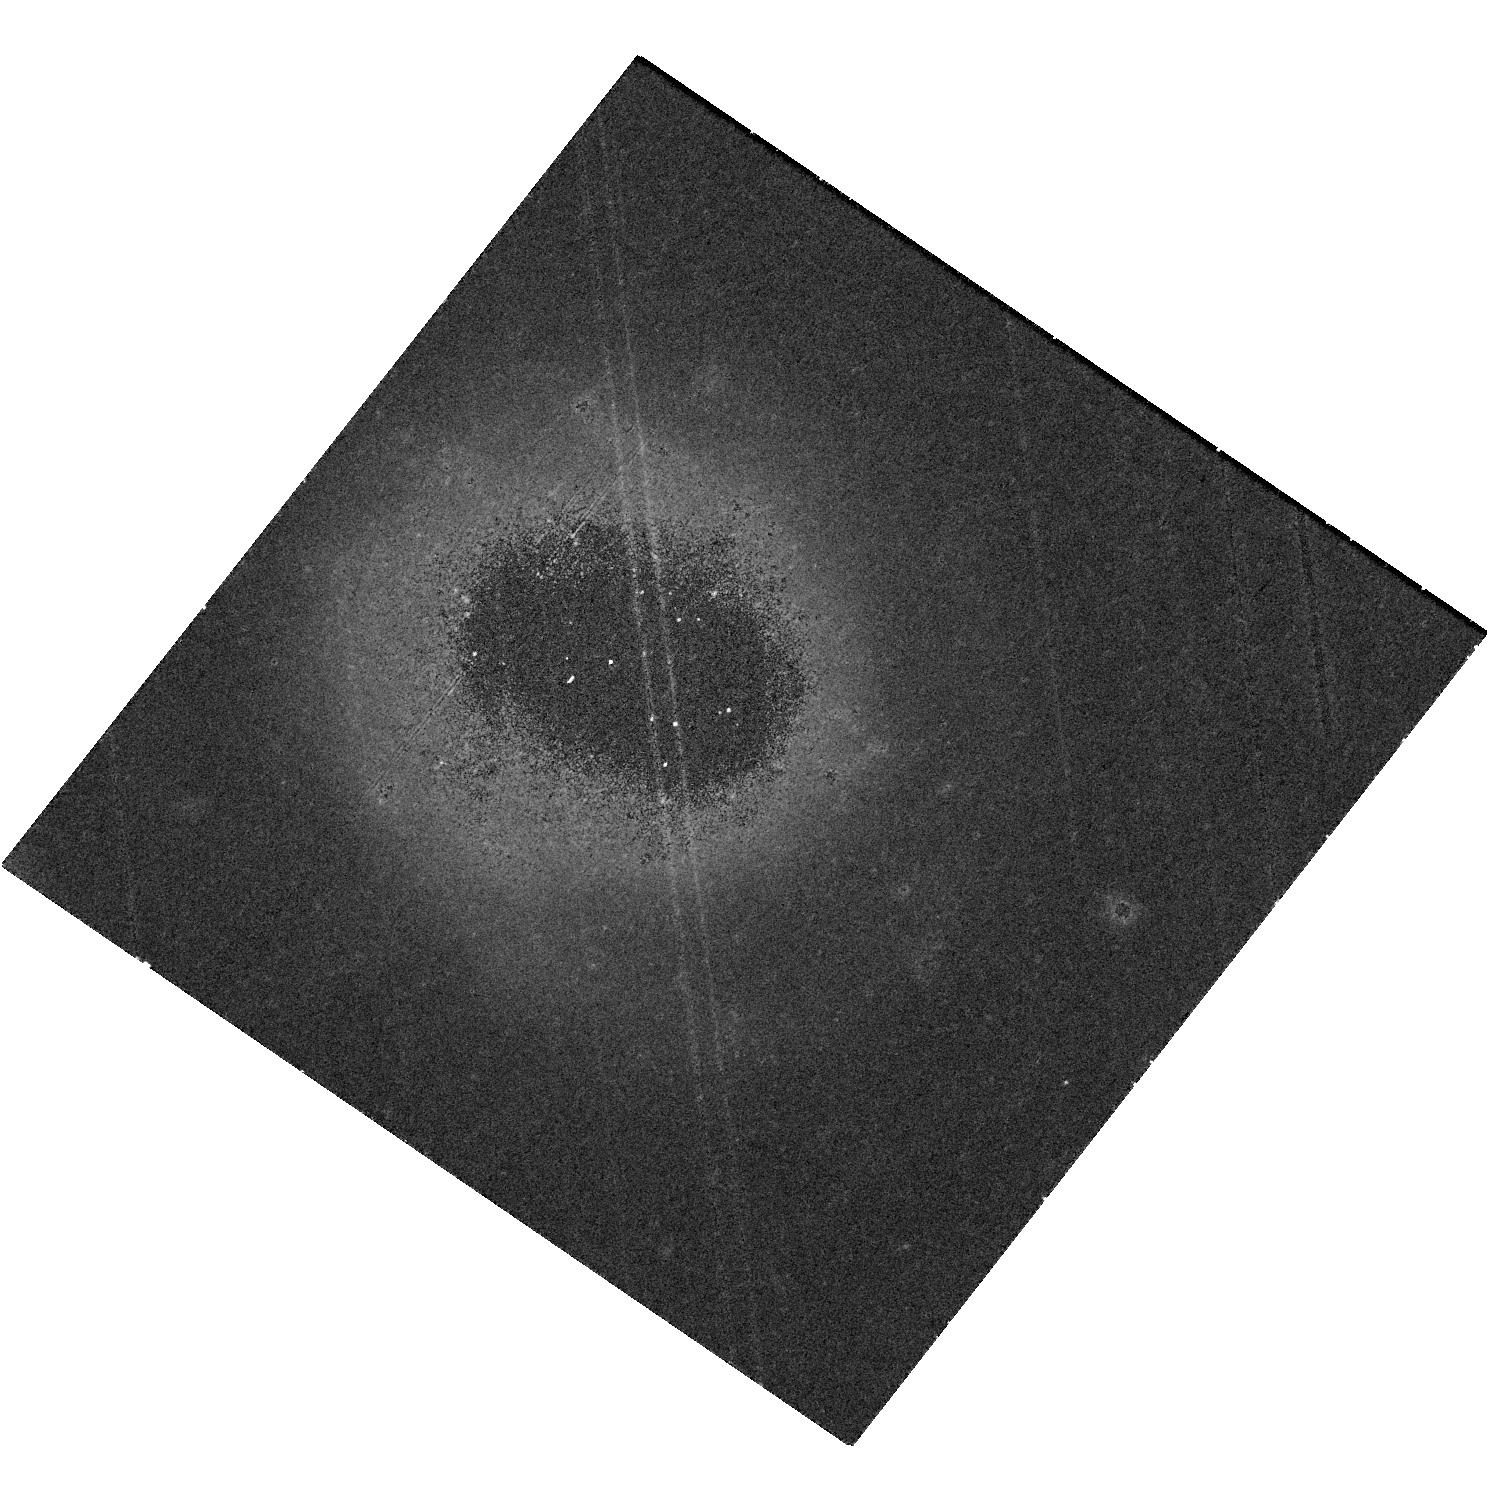
Target: AT2018COW
Instrument: WFC3/UVIS
Filter: F814W
Exposure: 41 min
Observation ID: hst_17290_01_wfc3_uvis_f814w_if3m01

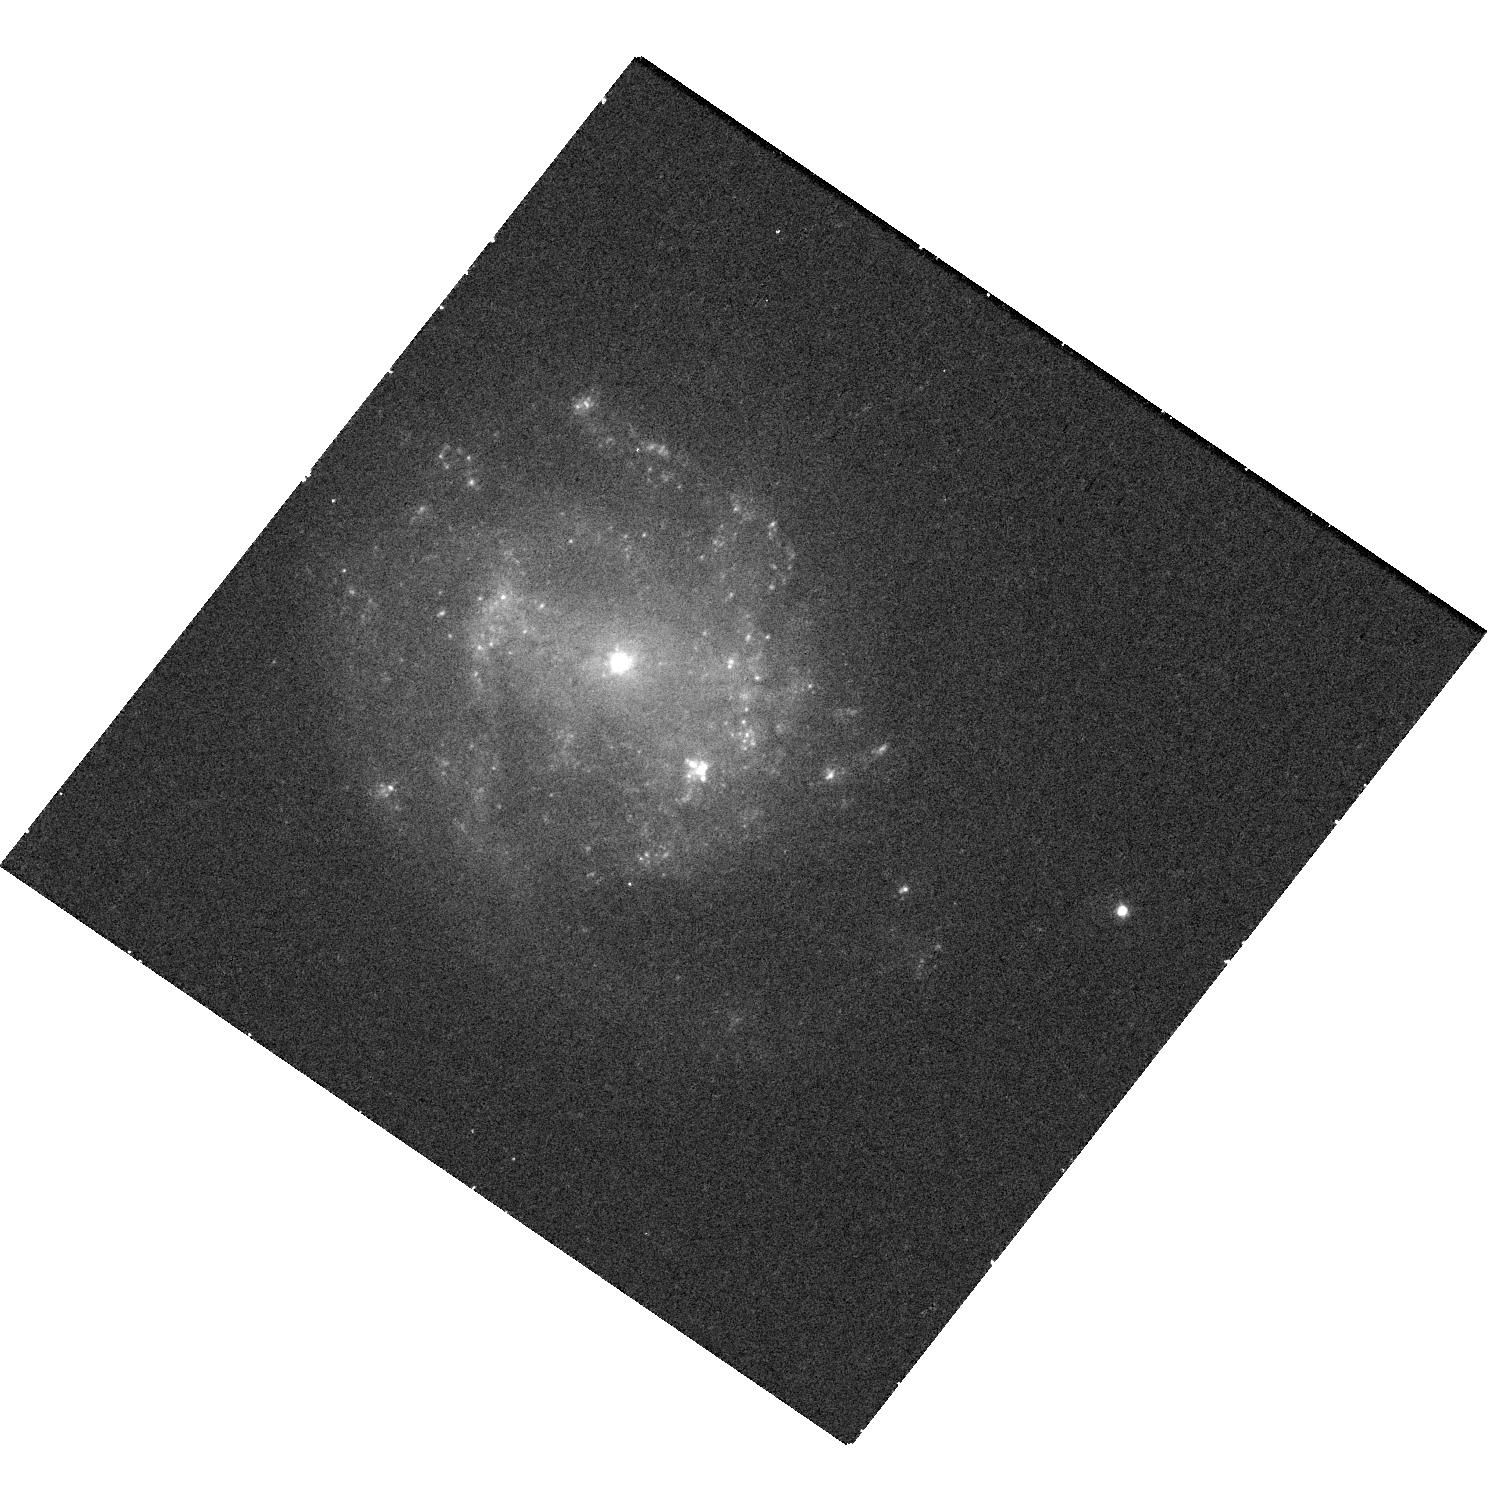
Target: AT2018COW
Instrument: WFC3/UVIS
Filter: F438W
Exposure: 30 min
Observation ID: hst_17290_01_wfc3_uvis_f438w_if3m01

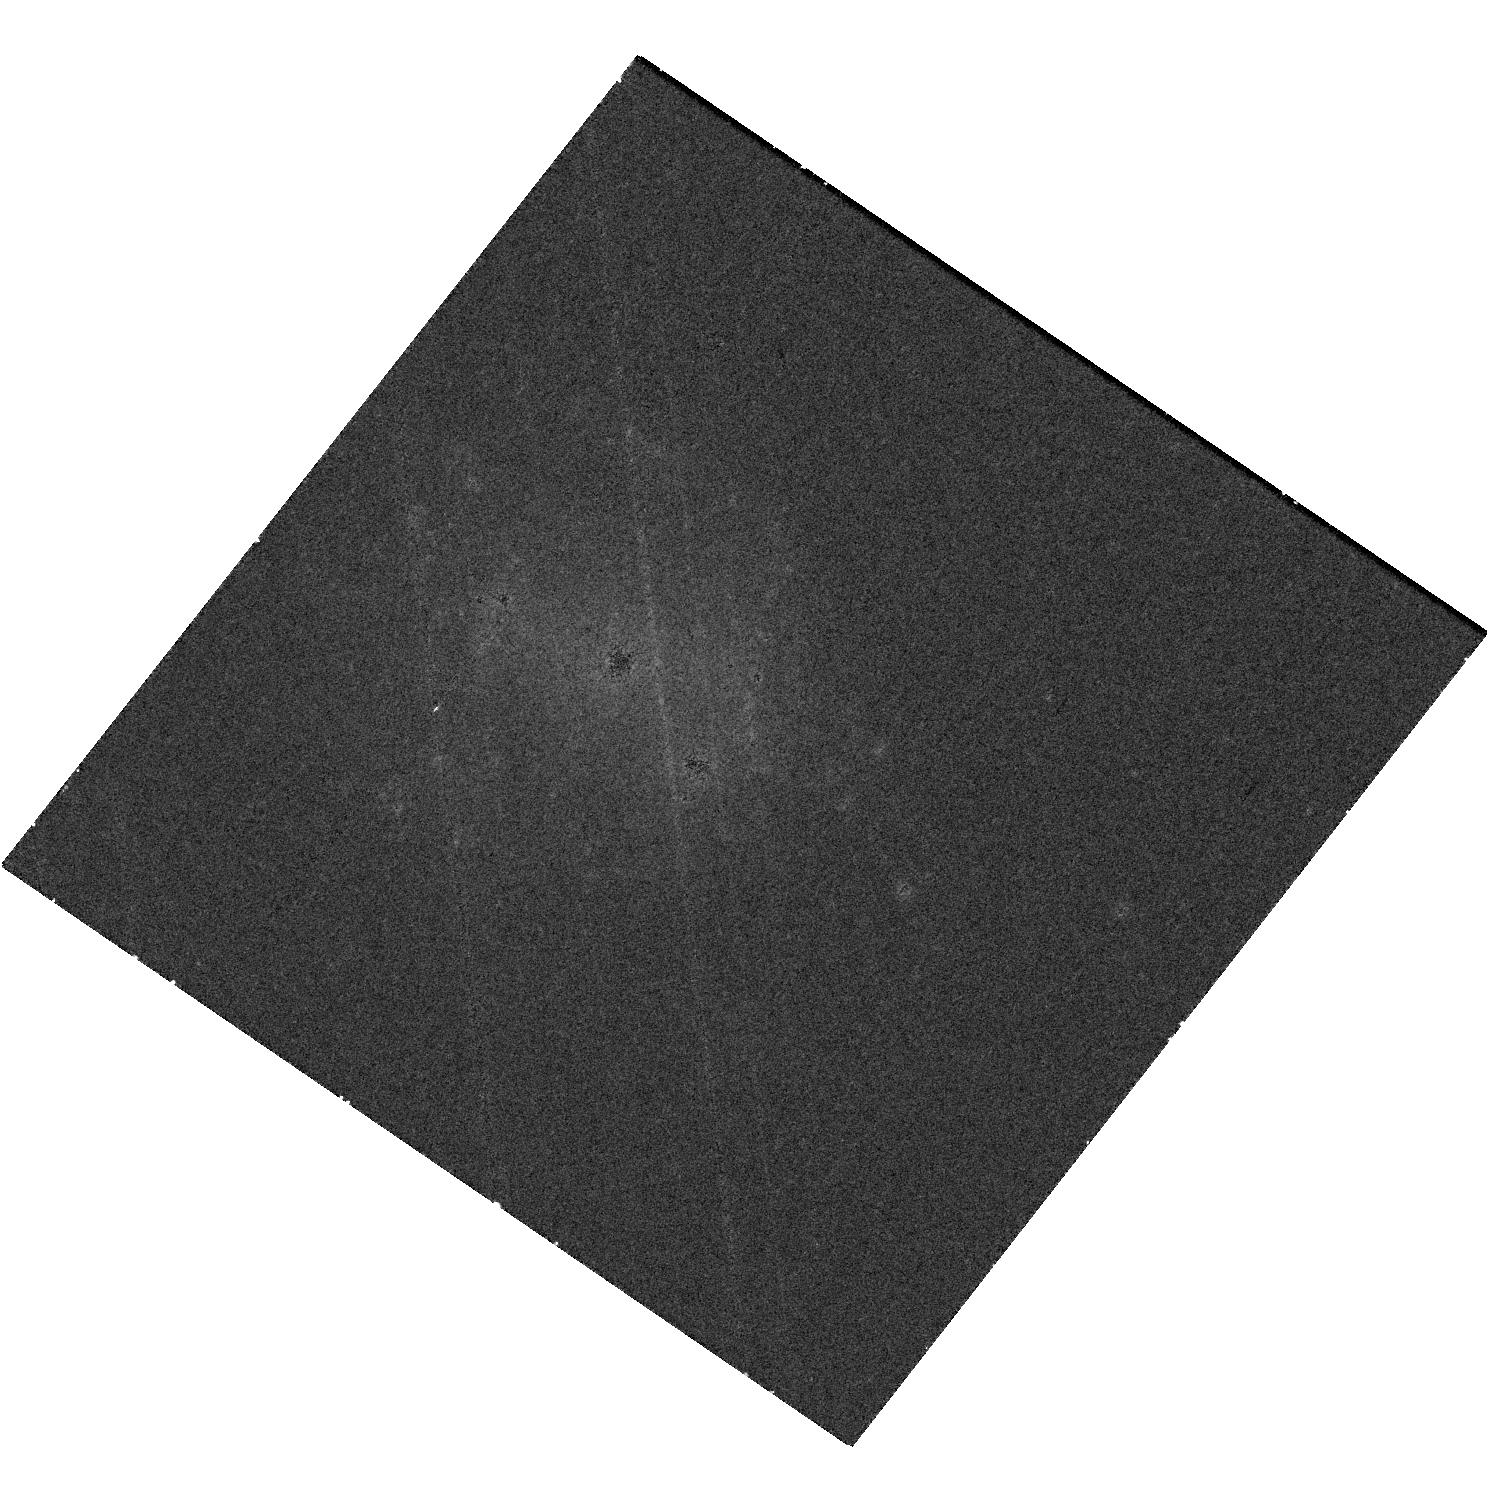
Target: AT2018COW
Instrument: WFC3/UVIS
Filter: F665N
Exposure: 40 min
Observation ID: hst_17290_01_wfc3_uvis_f665n_if3m01

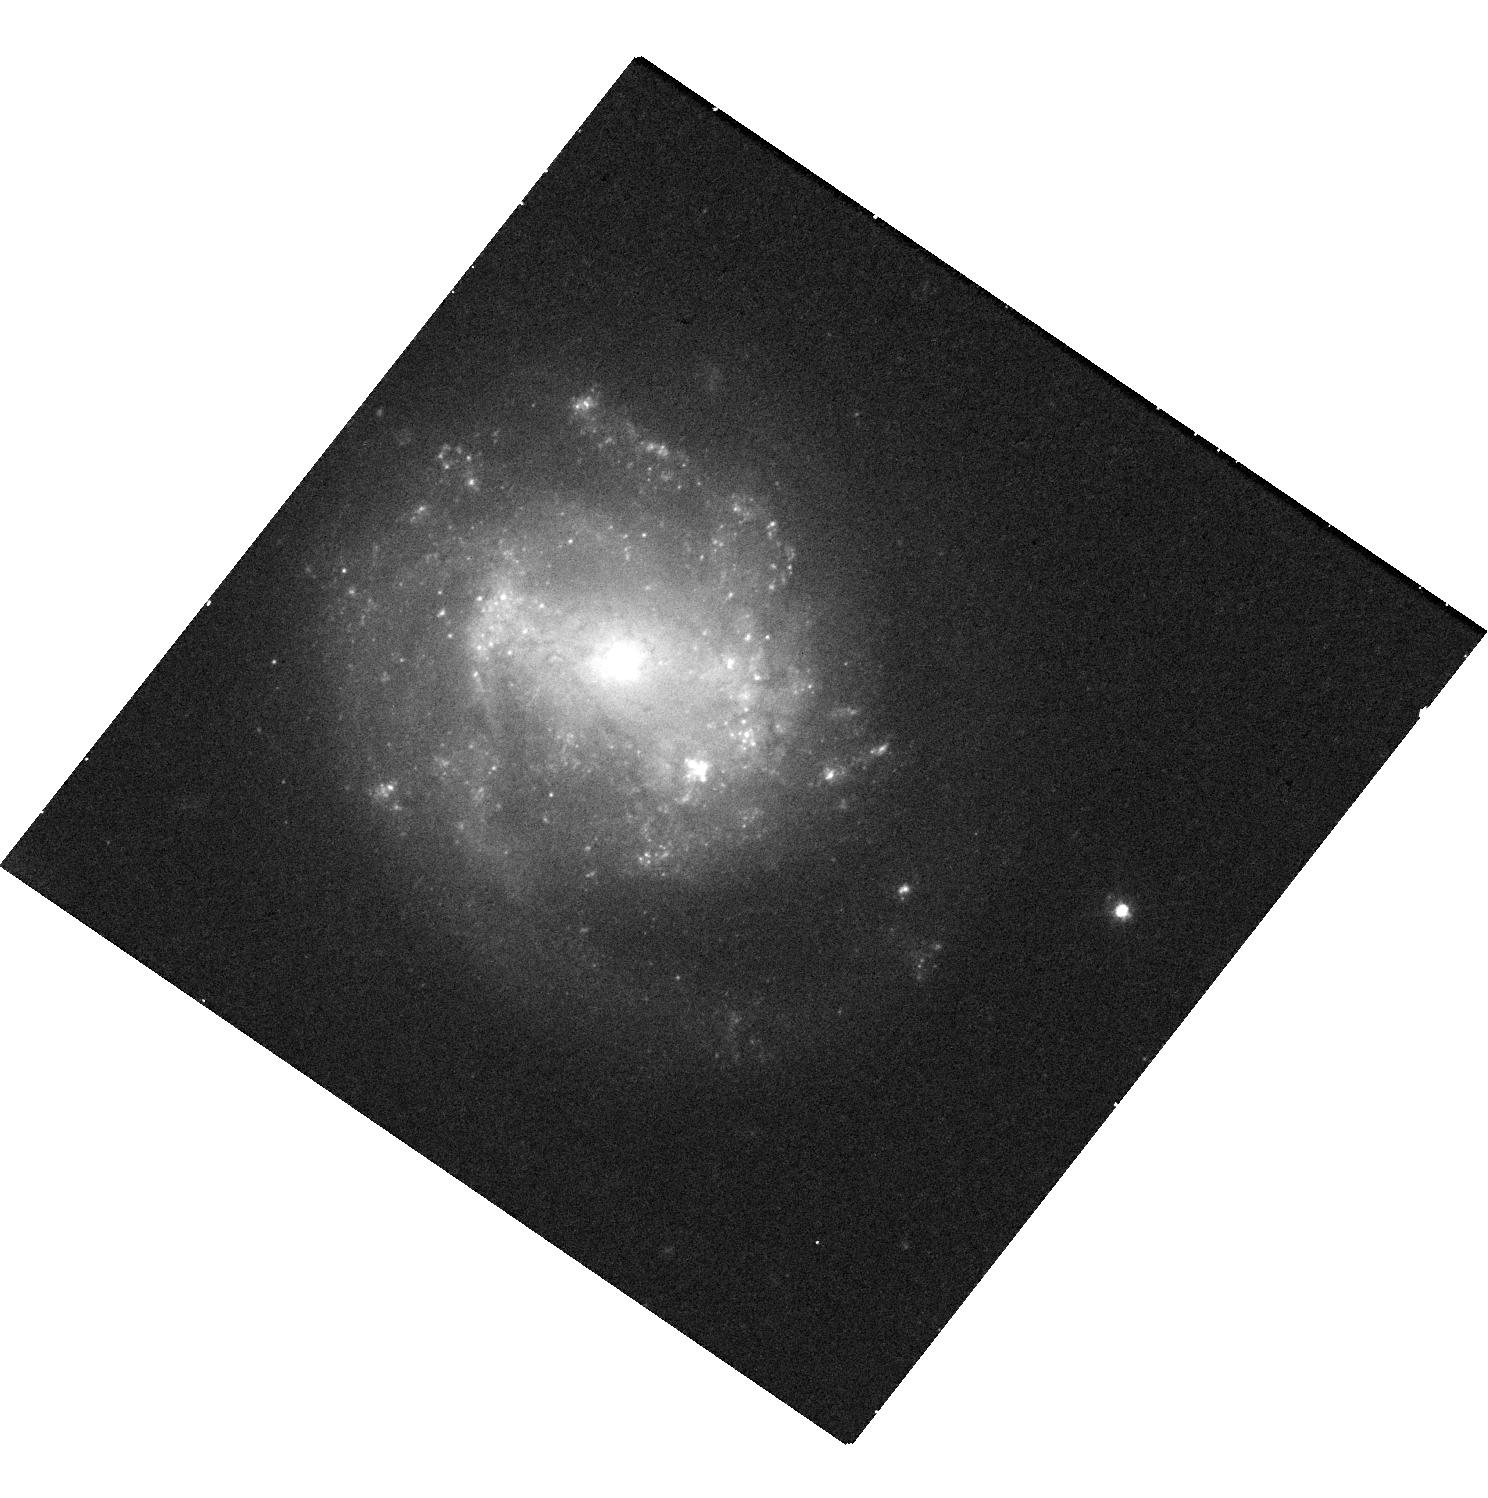
Target: AT2018COW
Instrument: WFC3/UVIS
Filter: F555W
Exposure: 24 min
Observation ID: hst_17290_01_wfc3_uvis_f555w_if3m01

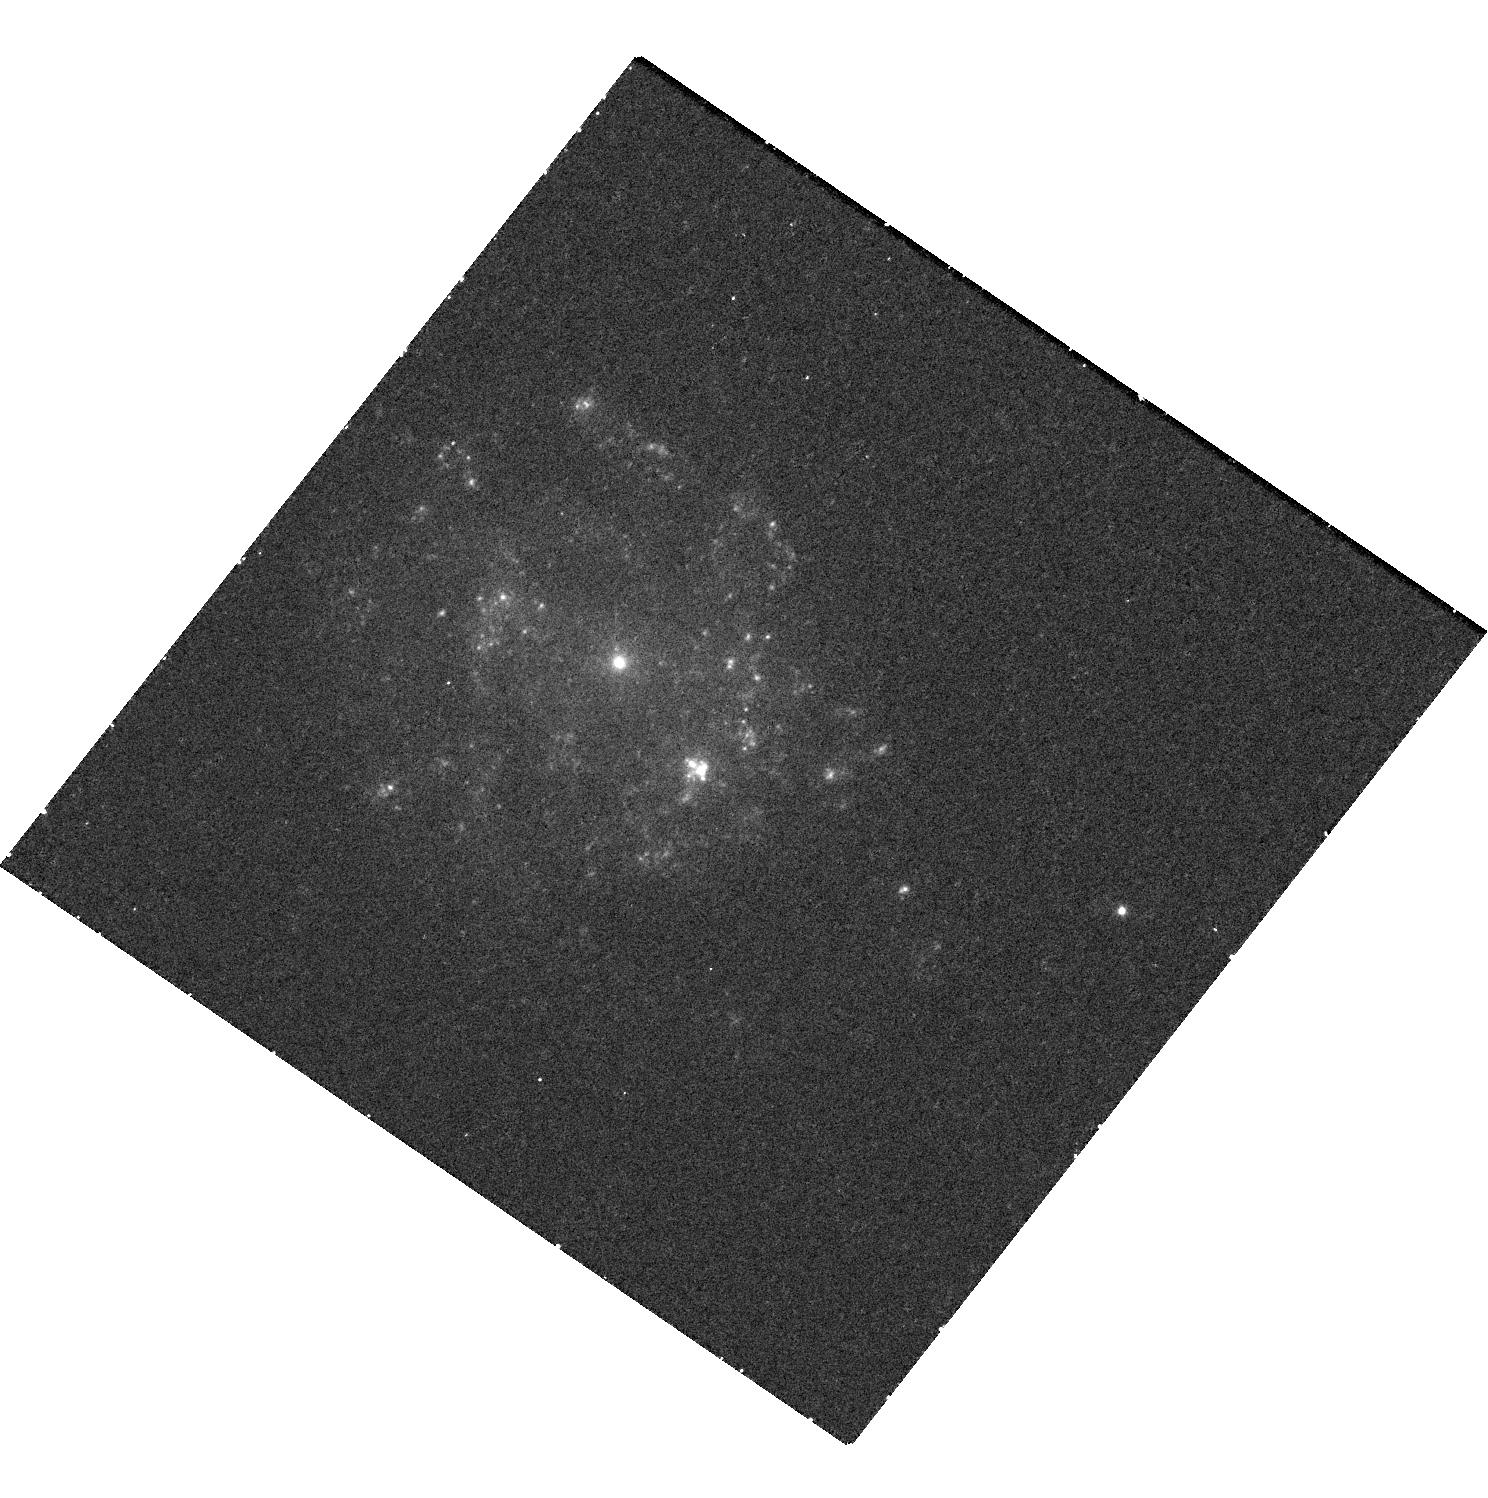
Target: AT2018COW
Instrument: WFC3/UVIS
Filter: F336W
Exposure: 32 min
Observation ID: hst_17290_01_wfc3_uvis_f336w_if3m01

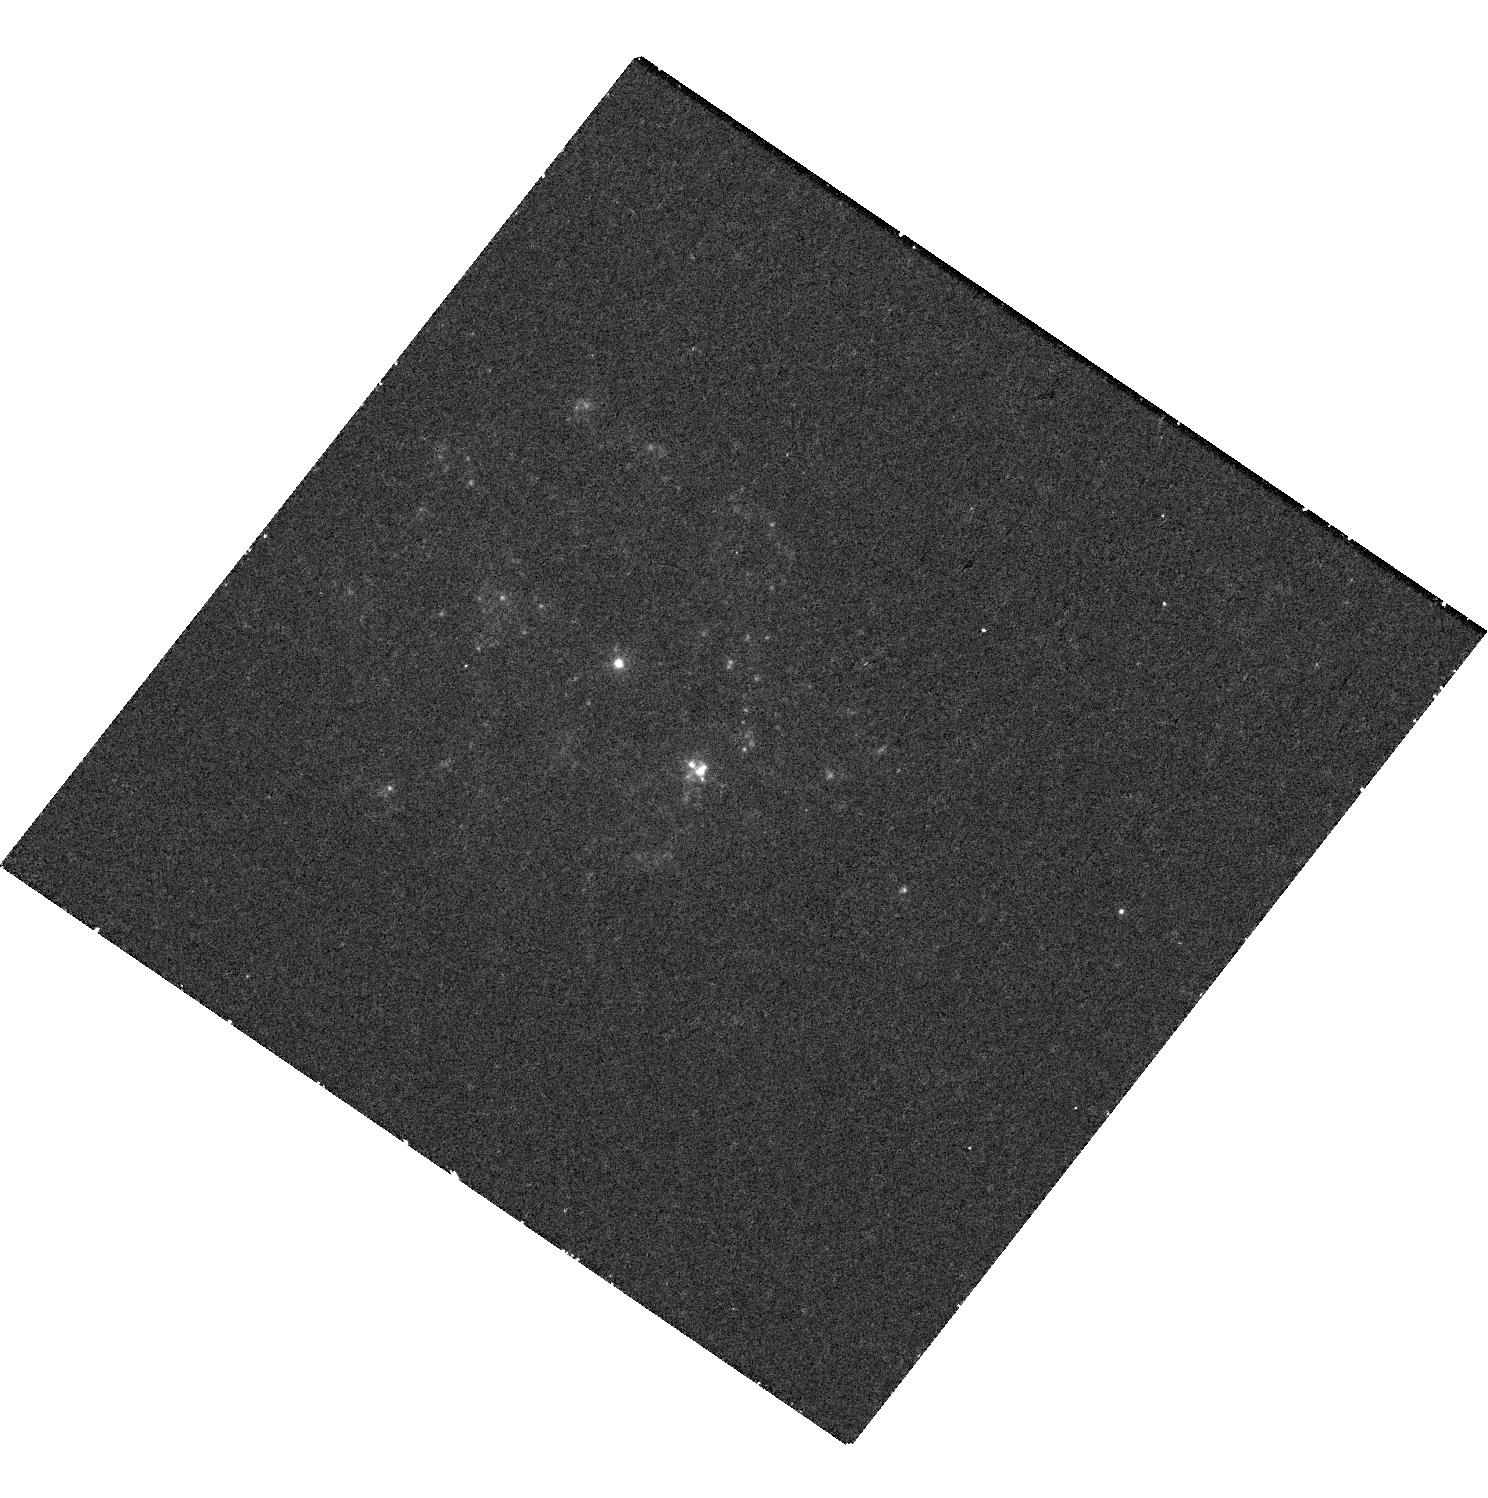
Target: AT2018COW
Instrument: WFC3/UVIS
Filter: F225W
Exposure: 34 min
Observation ID: hst_17290_01_wfc3_uvis_f225w_if3m01

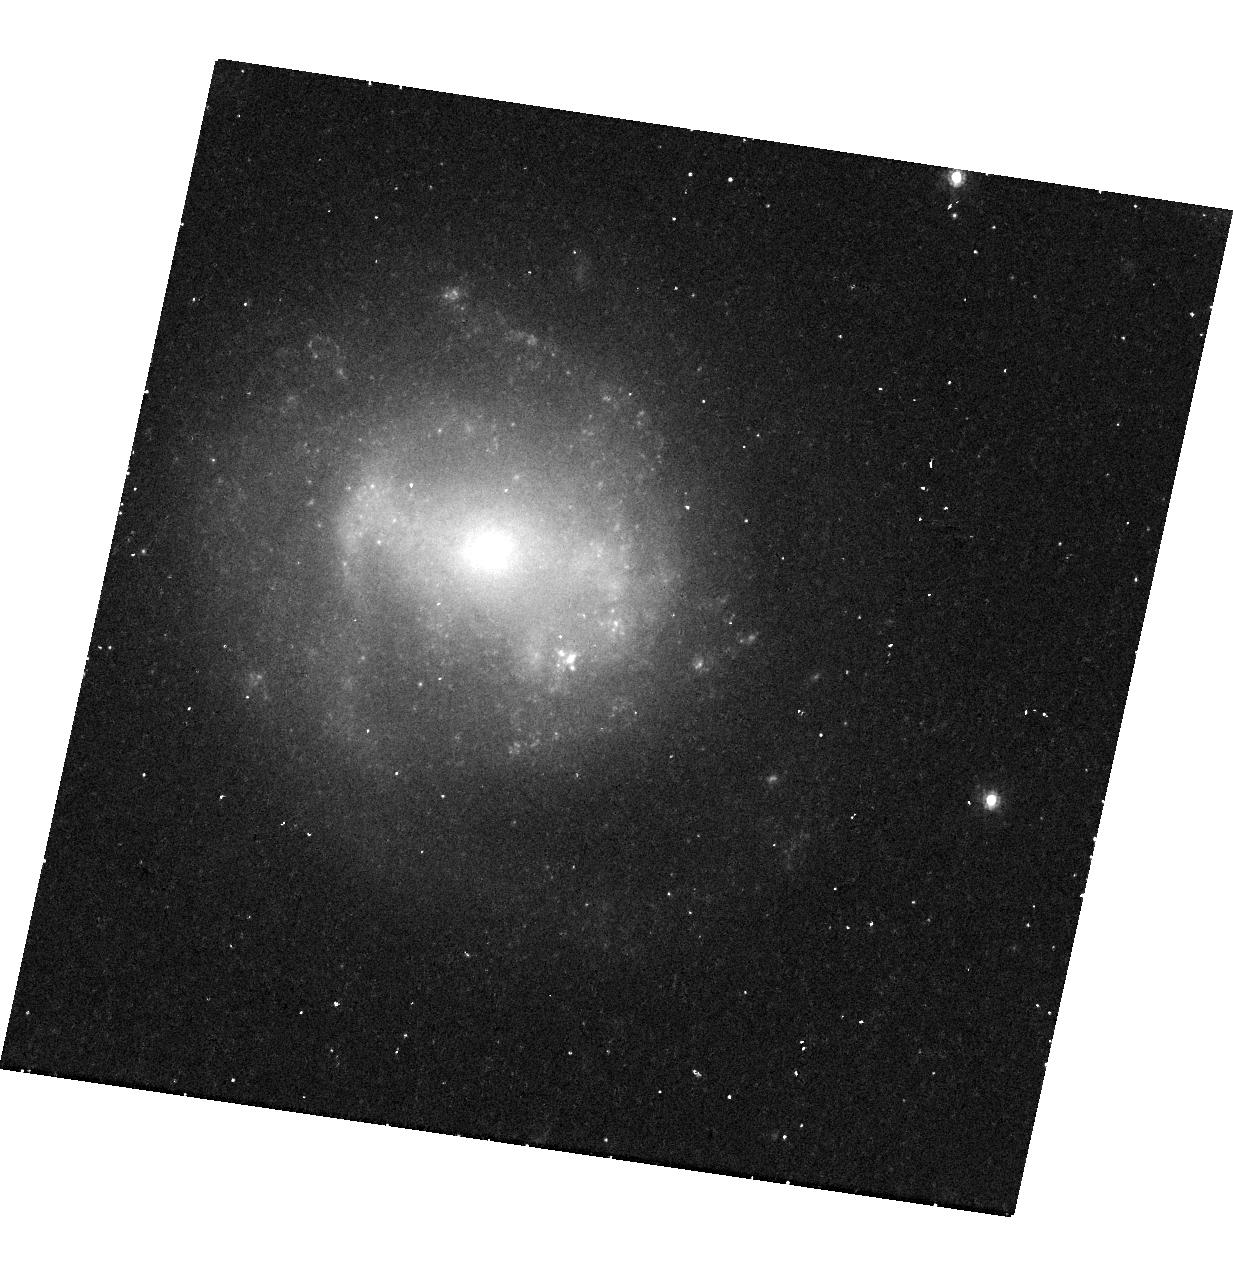
Target: AT2018COW
Instrument: WFC3/UVIS
Filter: F814W
Exposure: 20 min
Observation ID: hst_17290_02_wfc3_uvis_f814w_if3m02

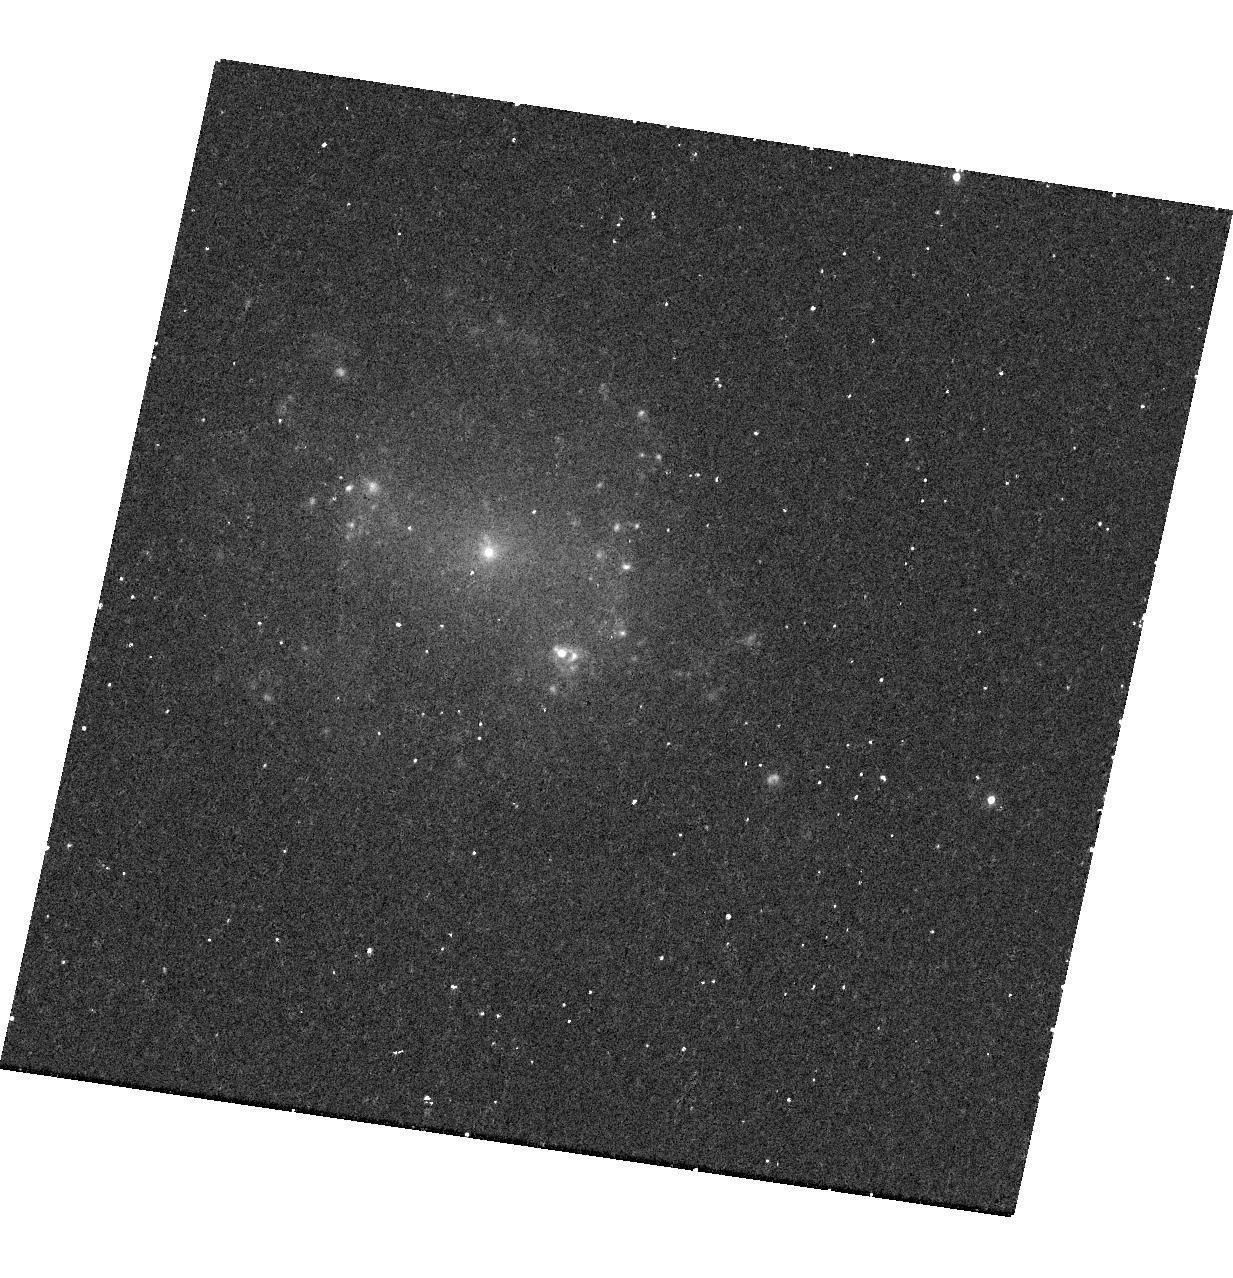
Target: AT2018COW
Instrument: WFC3/UVIS
Filter: F665N
Exposure: 20 min
Observation ID: hst_17290_02_wfc3_uvis_f665n_if3m02

Probing the nature of the UV-bright transient emission from AT2018cow more than 4 years post-explosion (PI: Chen, Yuyang)

Recent advances in high-cadence surveys have revealed a new class of luminous and rapidly-evolving transients, which are not intrinsically rare but pose significant challenges to conventional supernova models. In 2018, an extreme member of this class, AT2018cow, was identified. AT2018cow was the first rapidly-evolving transient discovered promptly at a small distance, facilitating intensive multiwavelength follow-up. However, despite being the most extensively studied transient of its class, its true nature is still debated, with possibilities ranging from tidal disruption events to the failed explosion of a massive star. Late-time observations of rapidly-evolving transients offer a means to break this degeneracy, and HST images taken during 2020 (more than 700 days post-explosion) revealed a UV-bright point source at the precise position of AT2018cow. The nature of this source was initially ambiguous, as it could be interpreted as either emission from the transient or an underlying stellar population. However, new observations obtained in June 2022 now definitively show that the source is fading in the UV---and hence that the emission is due to AT2018cow itself. Here we request a single epoch of HST/UVIS imaging in order to further trace the decline rate and change in spectral shape of the late-time emission, necessary to constrain the power source. In particular, extrapolations based on the 2020 and 2022 data indicate the peak of the SED may shift into the HST band during Mid-Cycle 30. We emphasize that with its current UV-optical brightness of 25-27 mag (AB), HST is the only current instrument capable of probing this source.